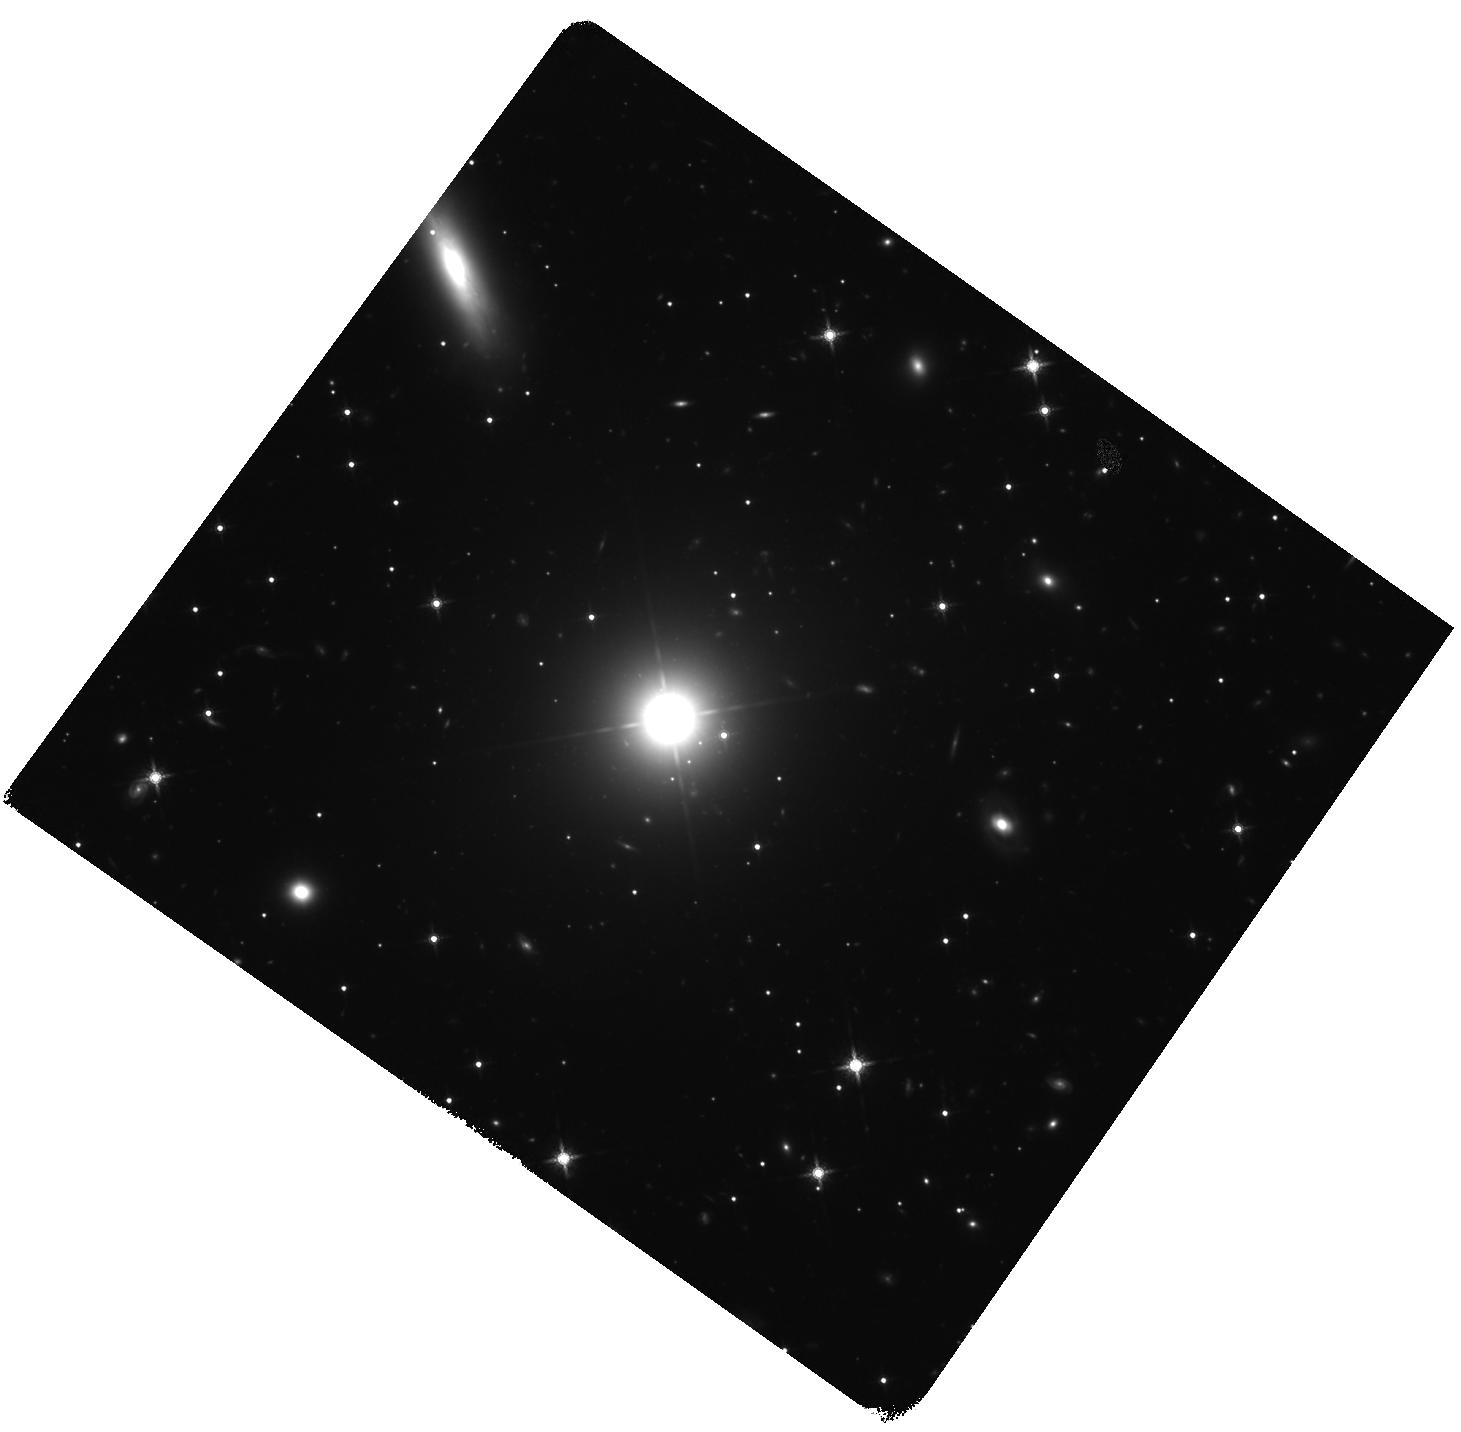
Target: APLIBRAE. Instrument: WFC3/IR. Filter: F160W. Exposure: 1.4 h. Observation ID: hst_15175_01_wfc3_ir_f160w_idj401

An Infrared Imaging Test of the IC/CMB Model for the Unusual Spectrum of AP Librae (PI: Meyer, Eileen T)

We propose infrared imaging of a recently-discovered anomalous X-ray emitting jet in the nearby source AP Librae, which underwent a flare observed by the Fermi gamma-ray space telescope in August 2016. The H.E.S.S. observatory also unexpectedly detected this source at TeV energies in 2015. Multiple papers have been written since the H.E.S.S. discovery speculating on the emission process due to the extremely broad and unusually shaped spectrum from X-rays to very high energy, and it has been claimed that the $>$10 GeV through TeV emission is not from the unresolved blazar core, but rather inverse-Compton upscattering of CMB photons by a still highly-relativistic kpc-scale jet. However, this model is called into question by the recent flaring activity. A clear test of the IC/CMB model can be made through a short WFC3/IR observation due to the fact that the model makes a fixed prediction for the precise level of infrared emission from the jet. Further, if the infrared emission is confirmed, the IC/CMB model implies fast proper motions on the kpc scale, on the order of 10c, which can be easily detected via a follow-up HST observation in ~3-4 years, which is just possible within the operating lifetime of Hubble, with the currently proposed observations serving as the first epoch. A non-detection would clearly rule out the IC/CMB model, and either result would inform the approach for appropriate follow-up observations with HST, ALMA, and Chandra.